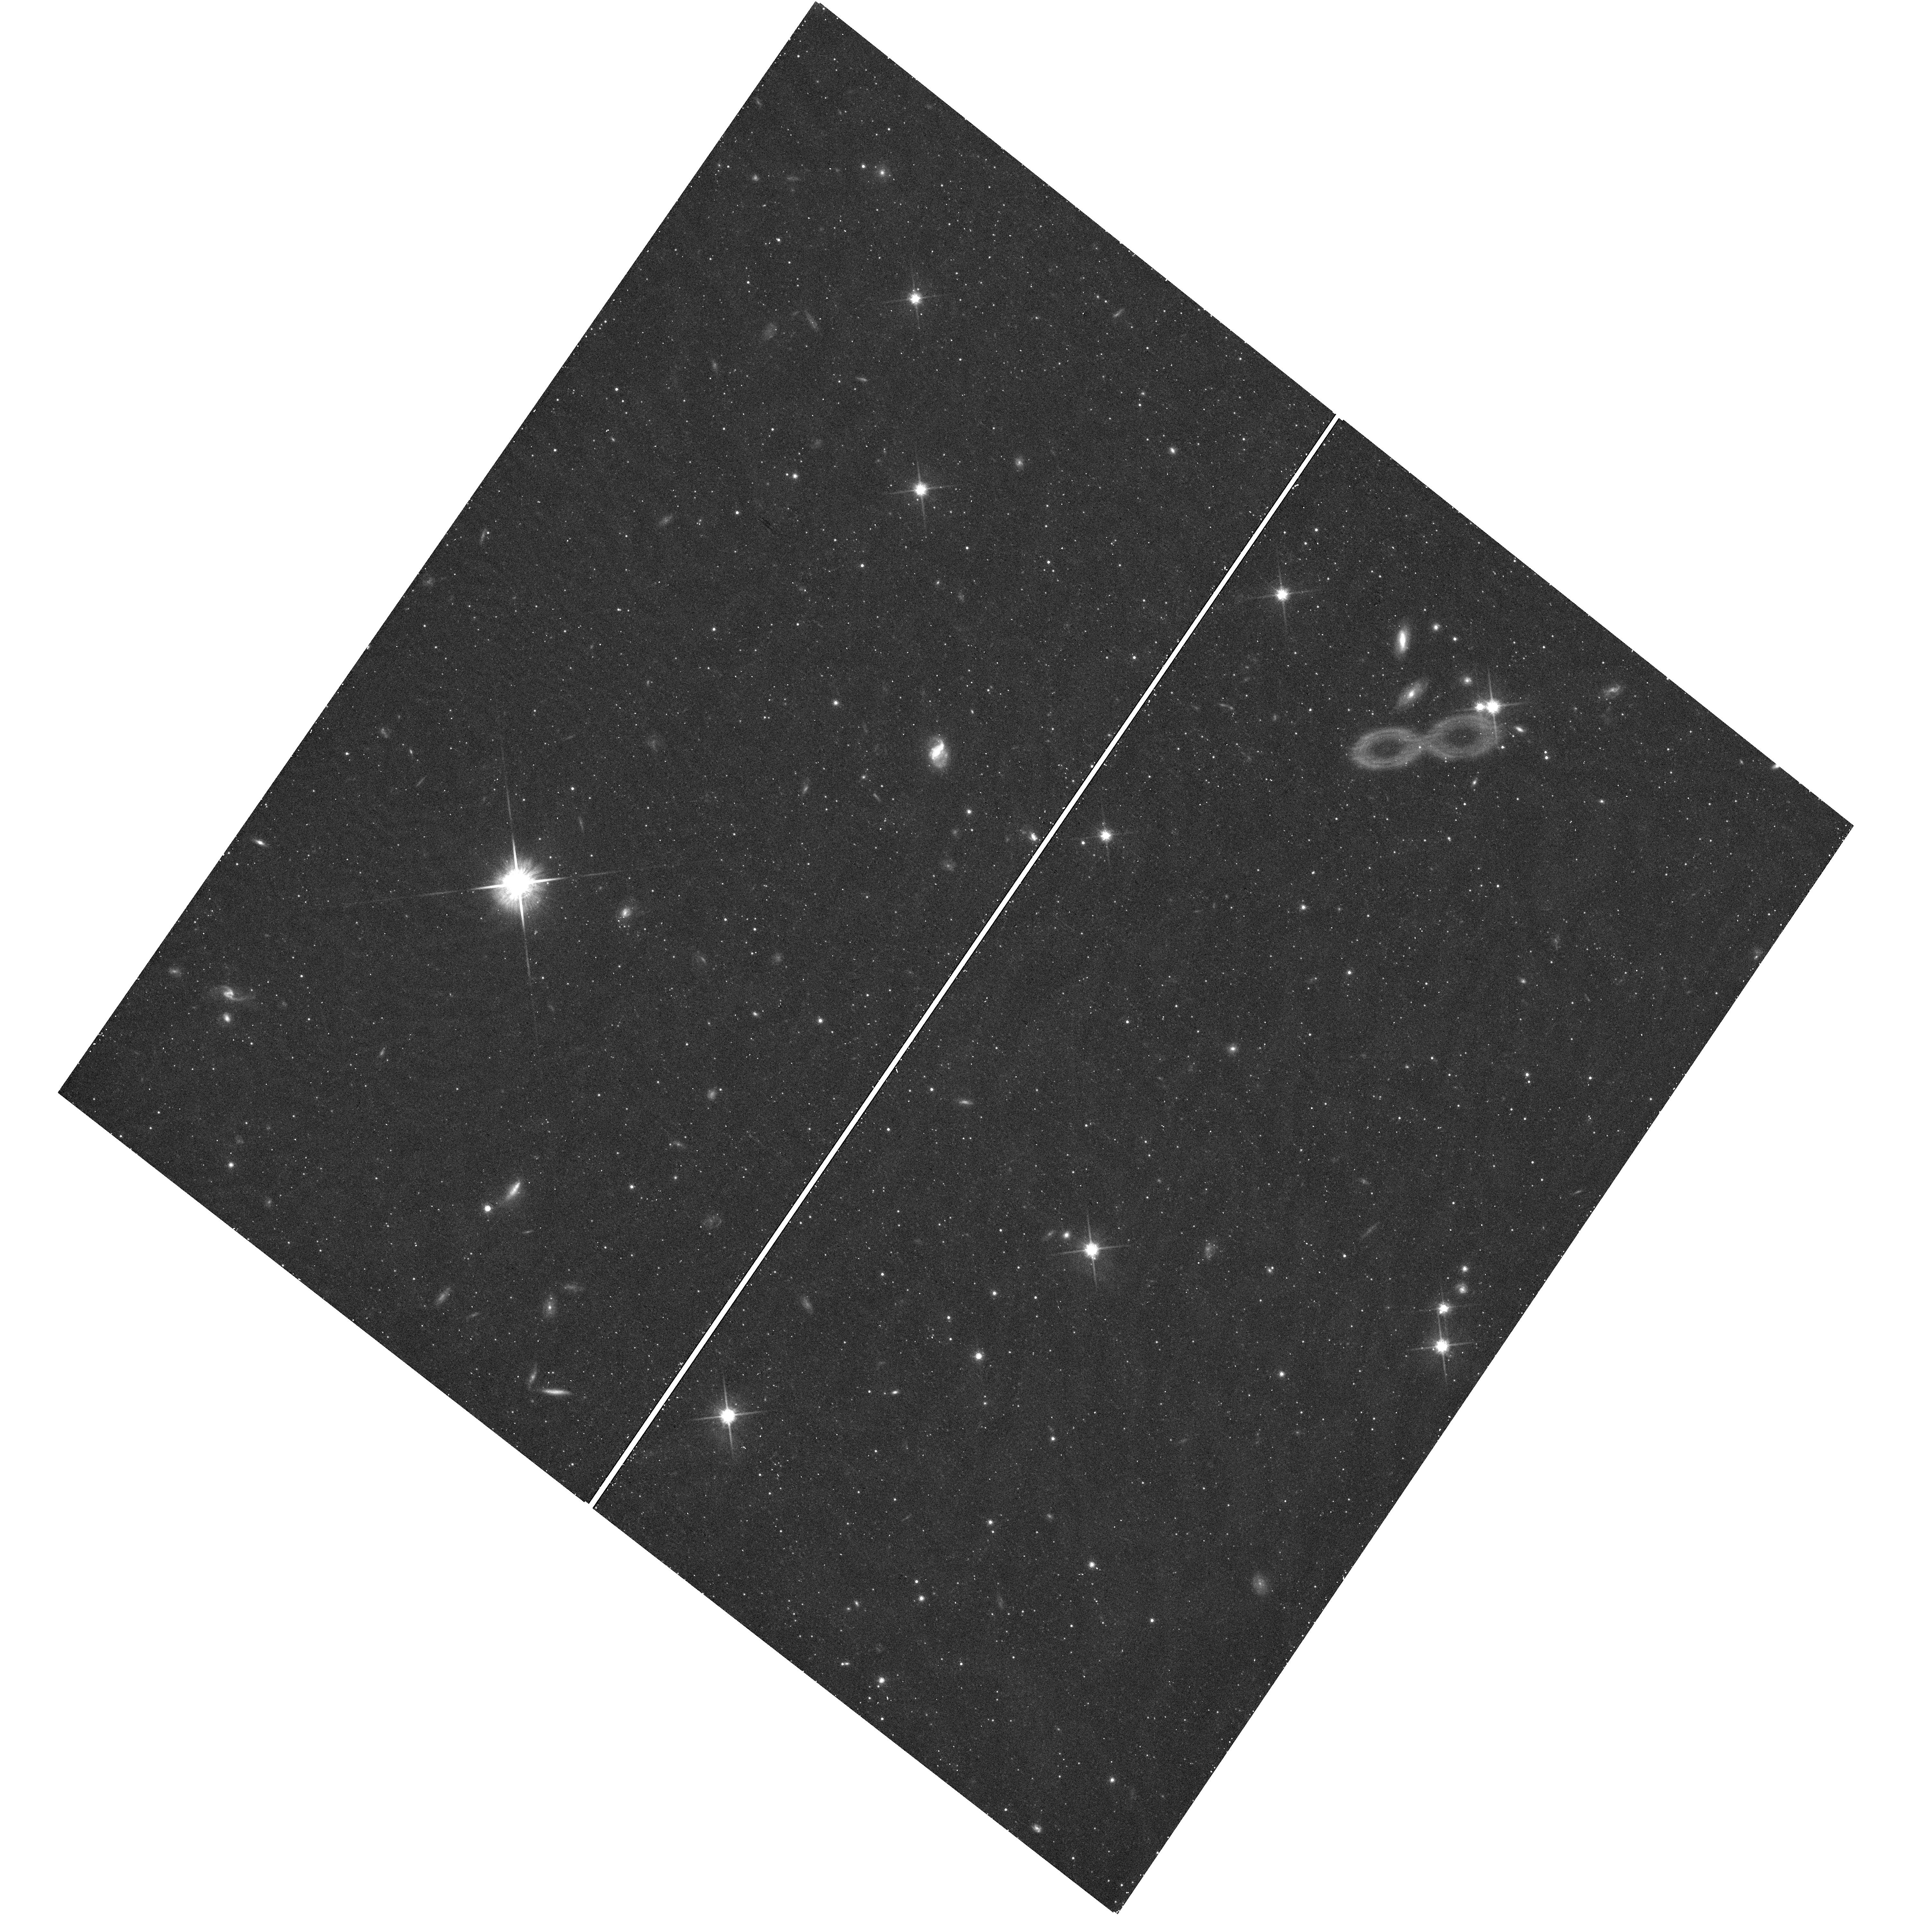
Target: URSA-MINOR-GALAXY-2. Instrument: WFC3/UVIS. Filter: F814W. Exposure: 19 min. Observation ID: hst_13470_11_wfc3_uvis_f814w_iccn11

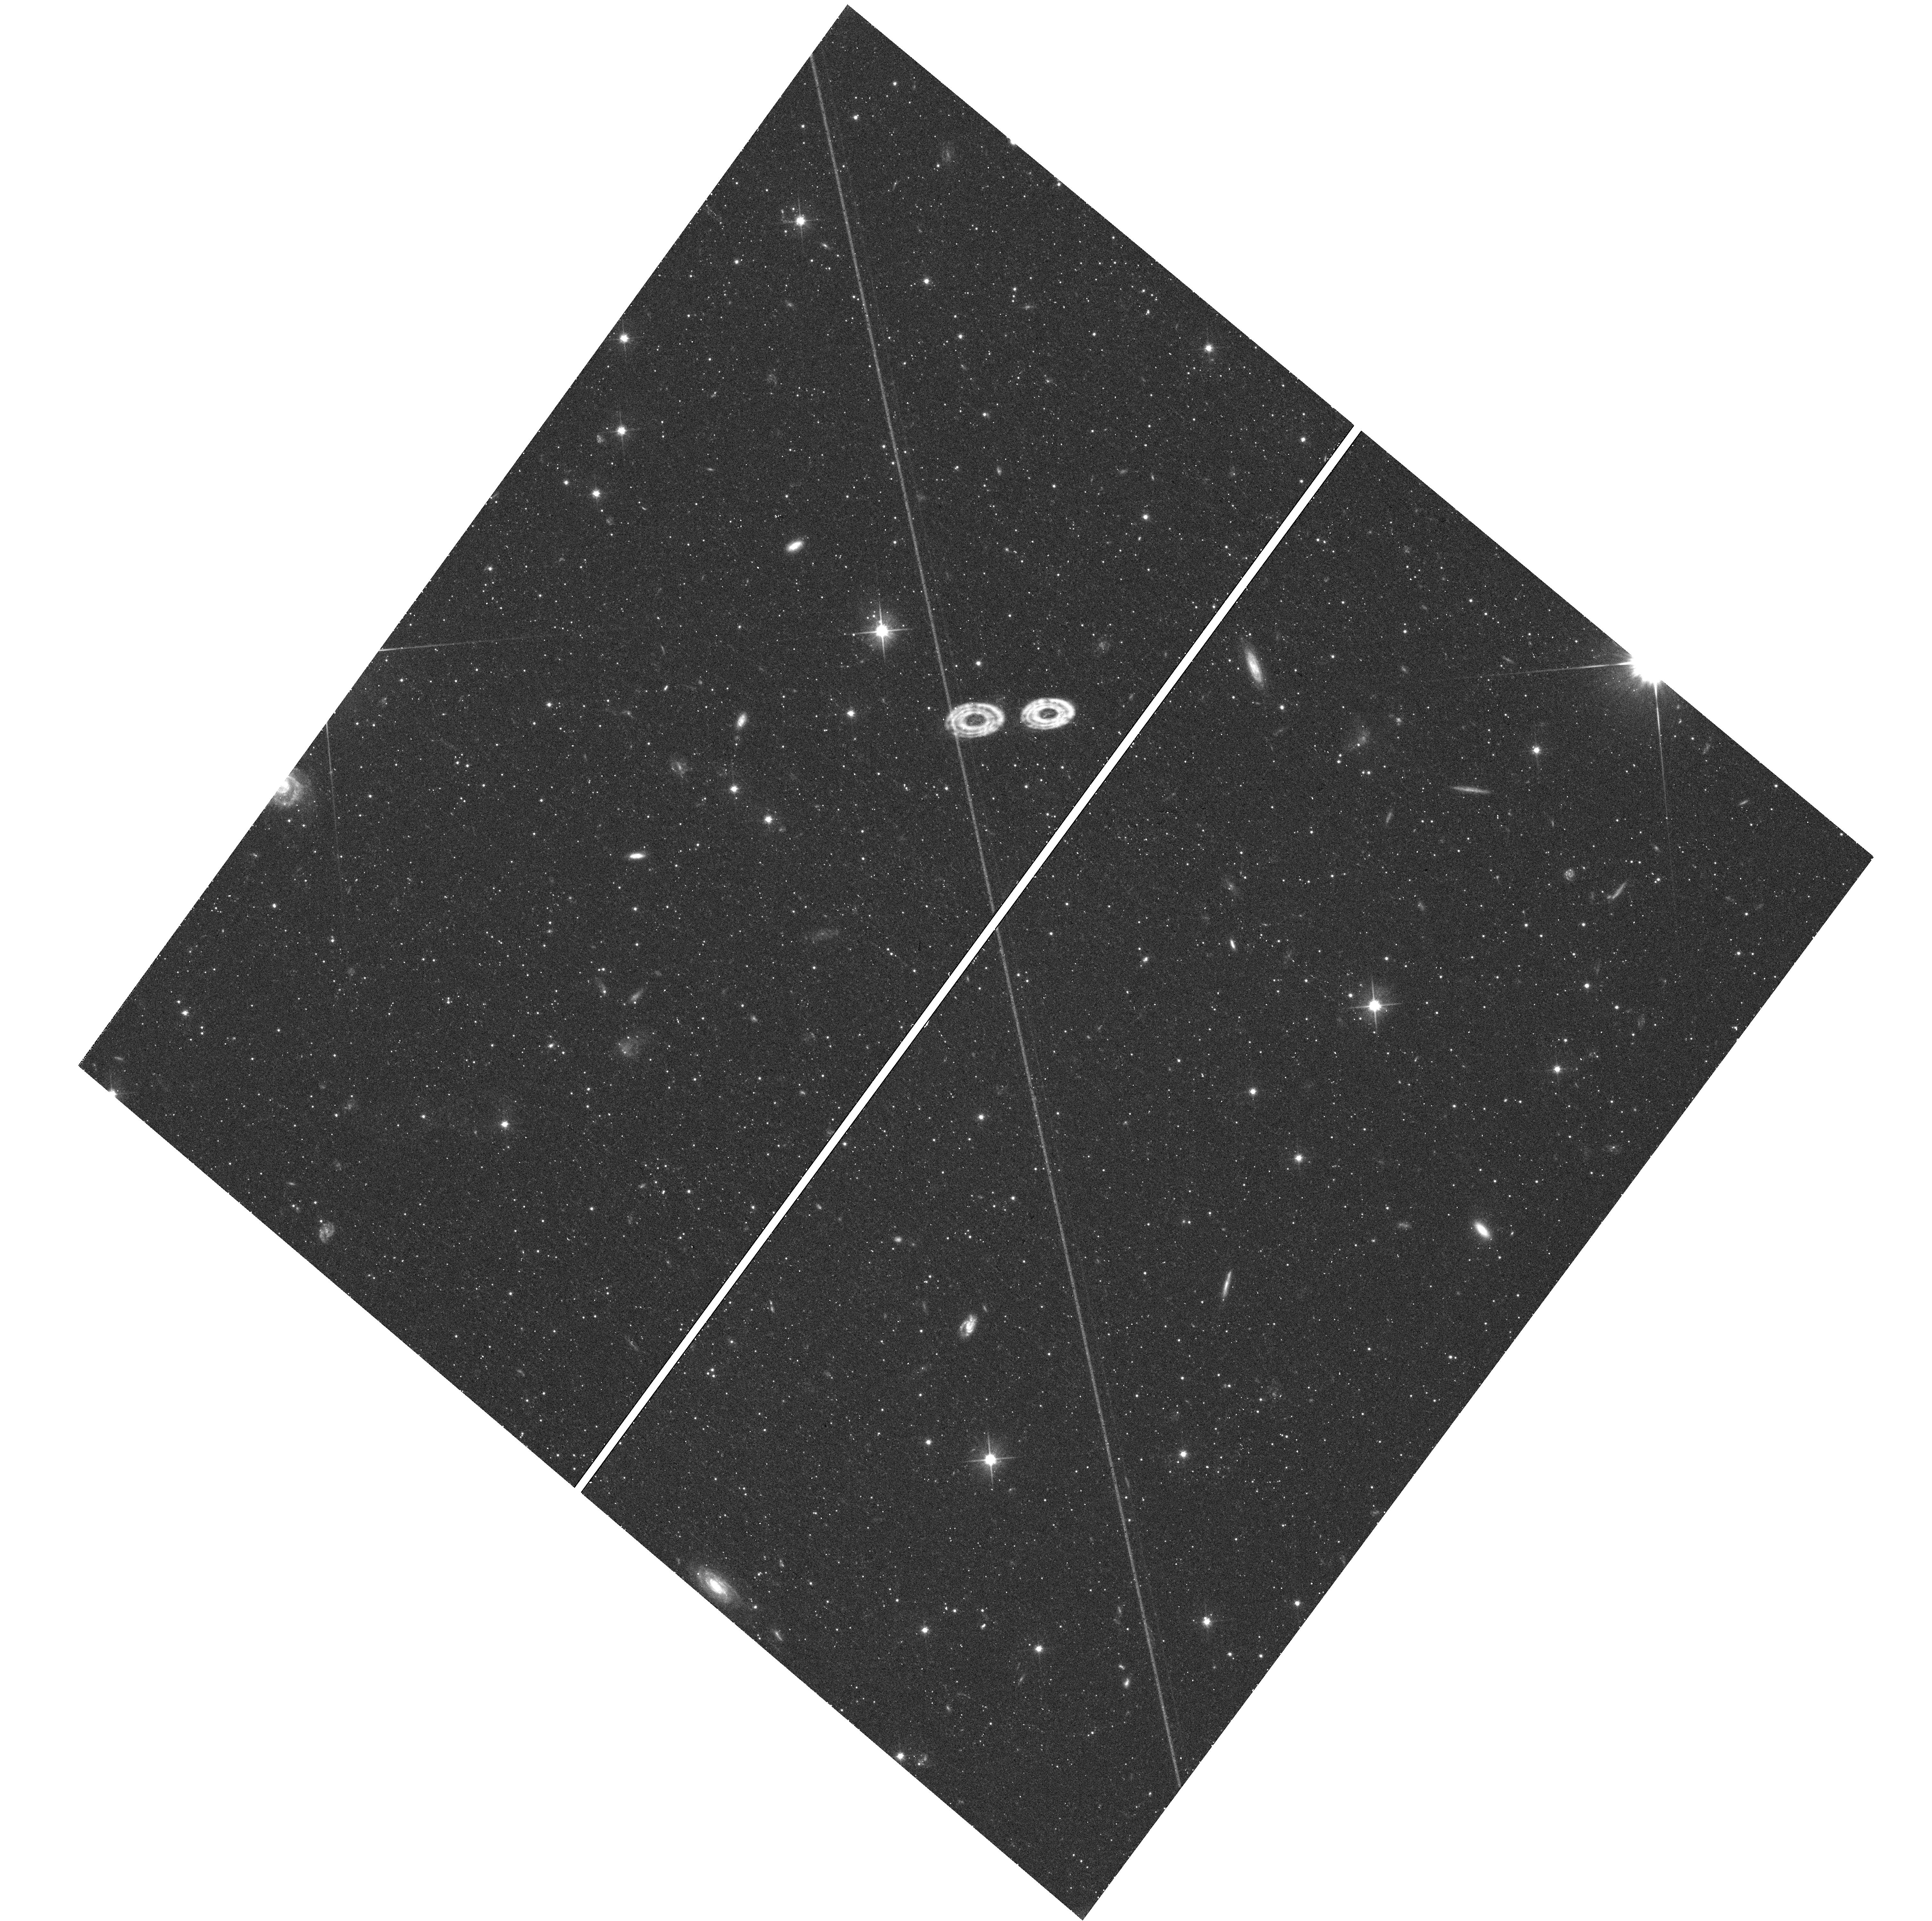
Target: URSA-MINOR-GALAXY-3. Instrument: WFC3/UVIS. Filter: F606W. Exposure: 22 min. Observation ID: hst_13470_48_wfc3_uvis_f606w_iccn48

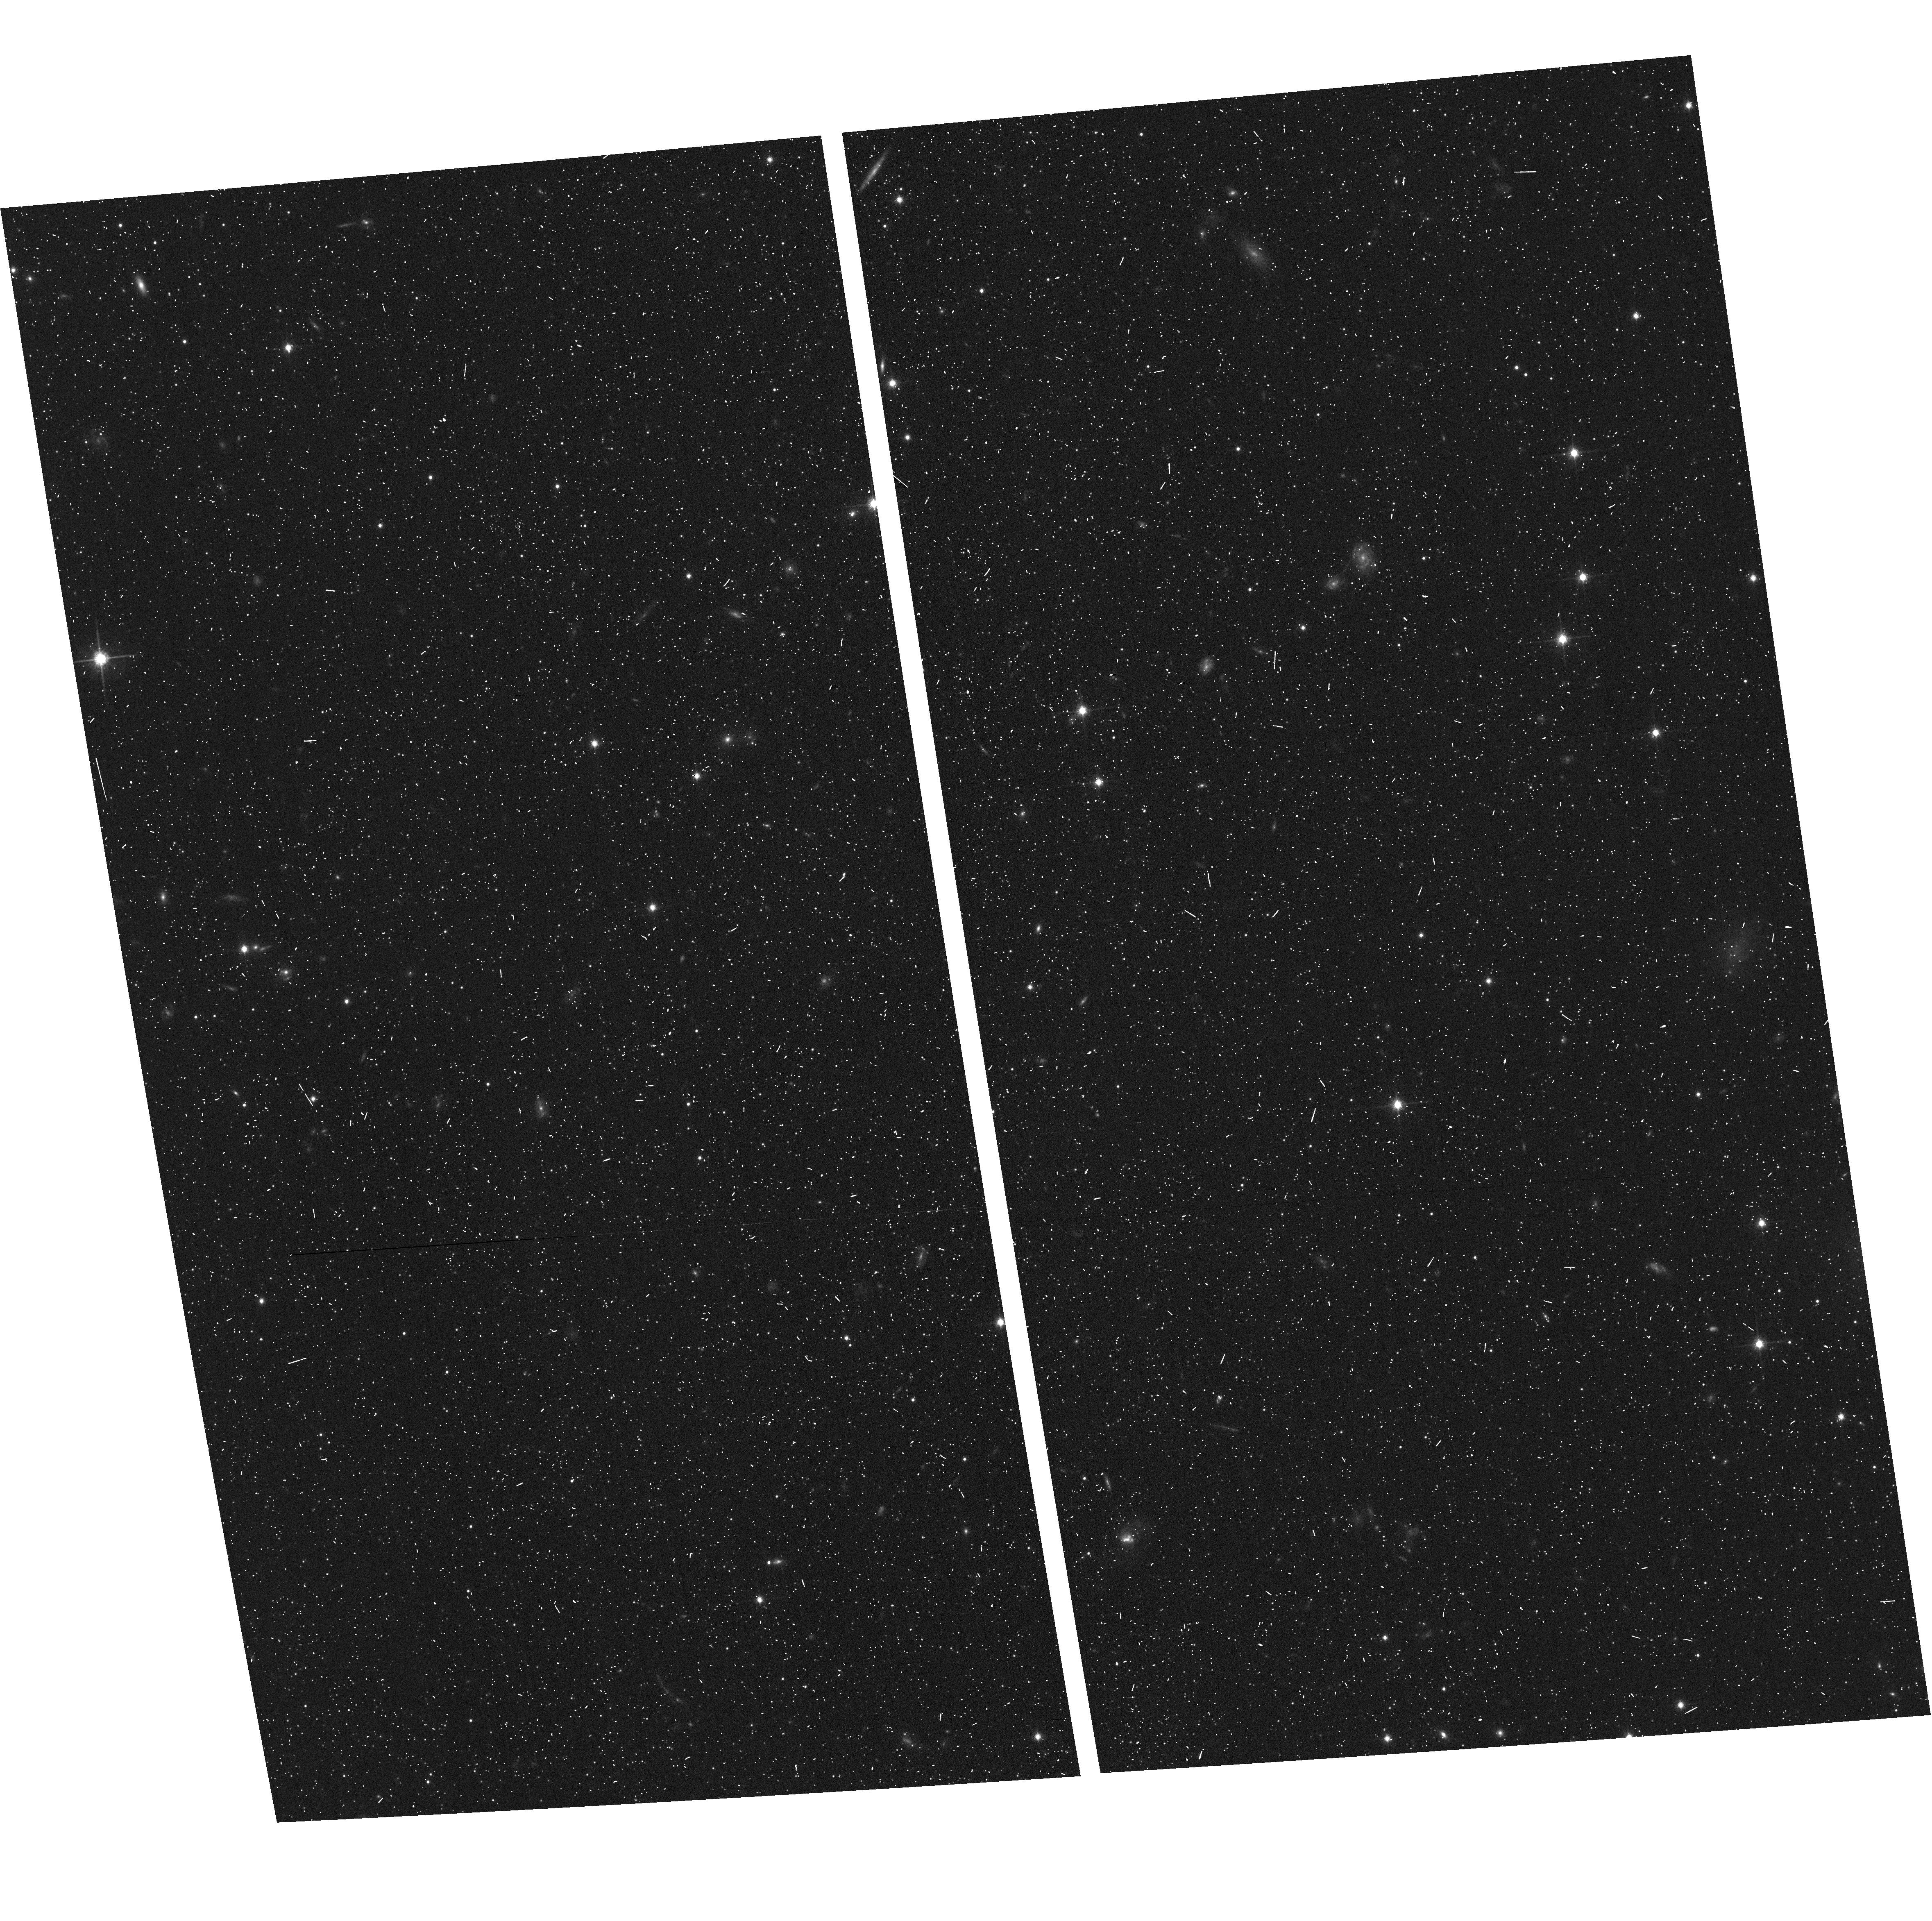
Target: URSA-MINOR-GALAXY-4-COPY. Instrument: ACS/WFC. Filter: F814W. Exposure: 7 min. Observation ID: hst_13470_55_acs_wfc_f814w_jccn55

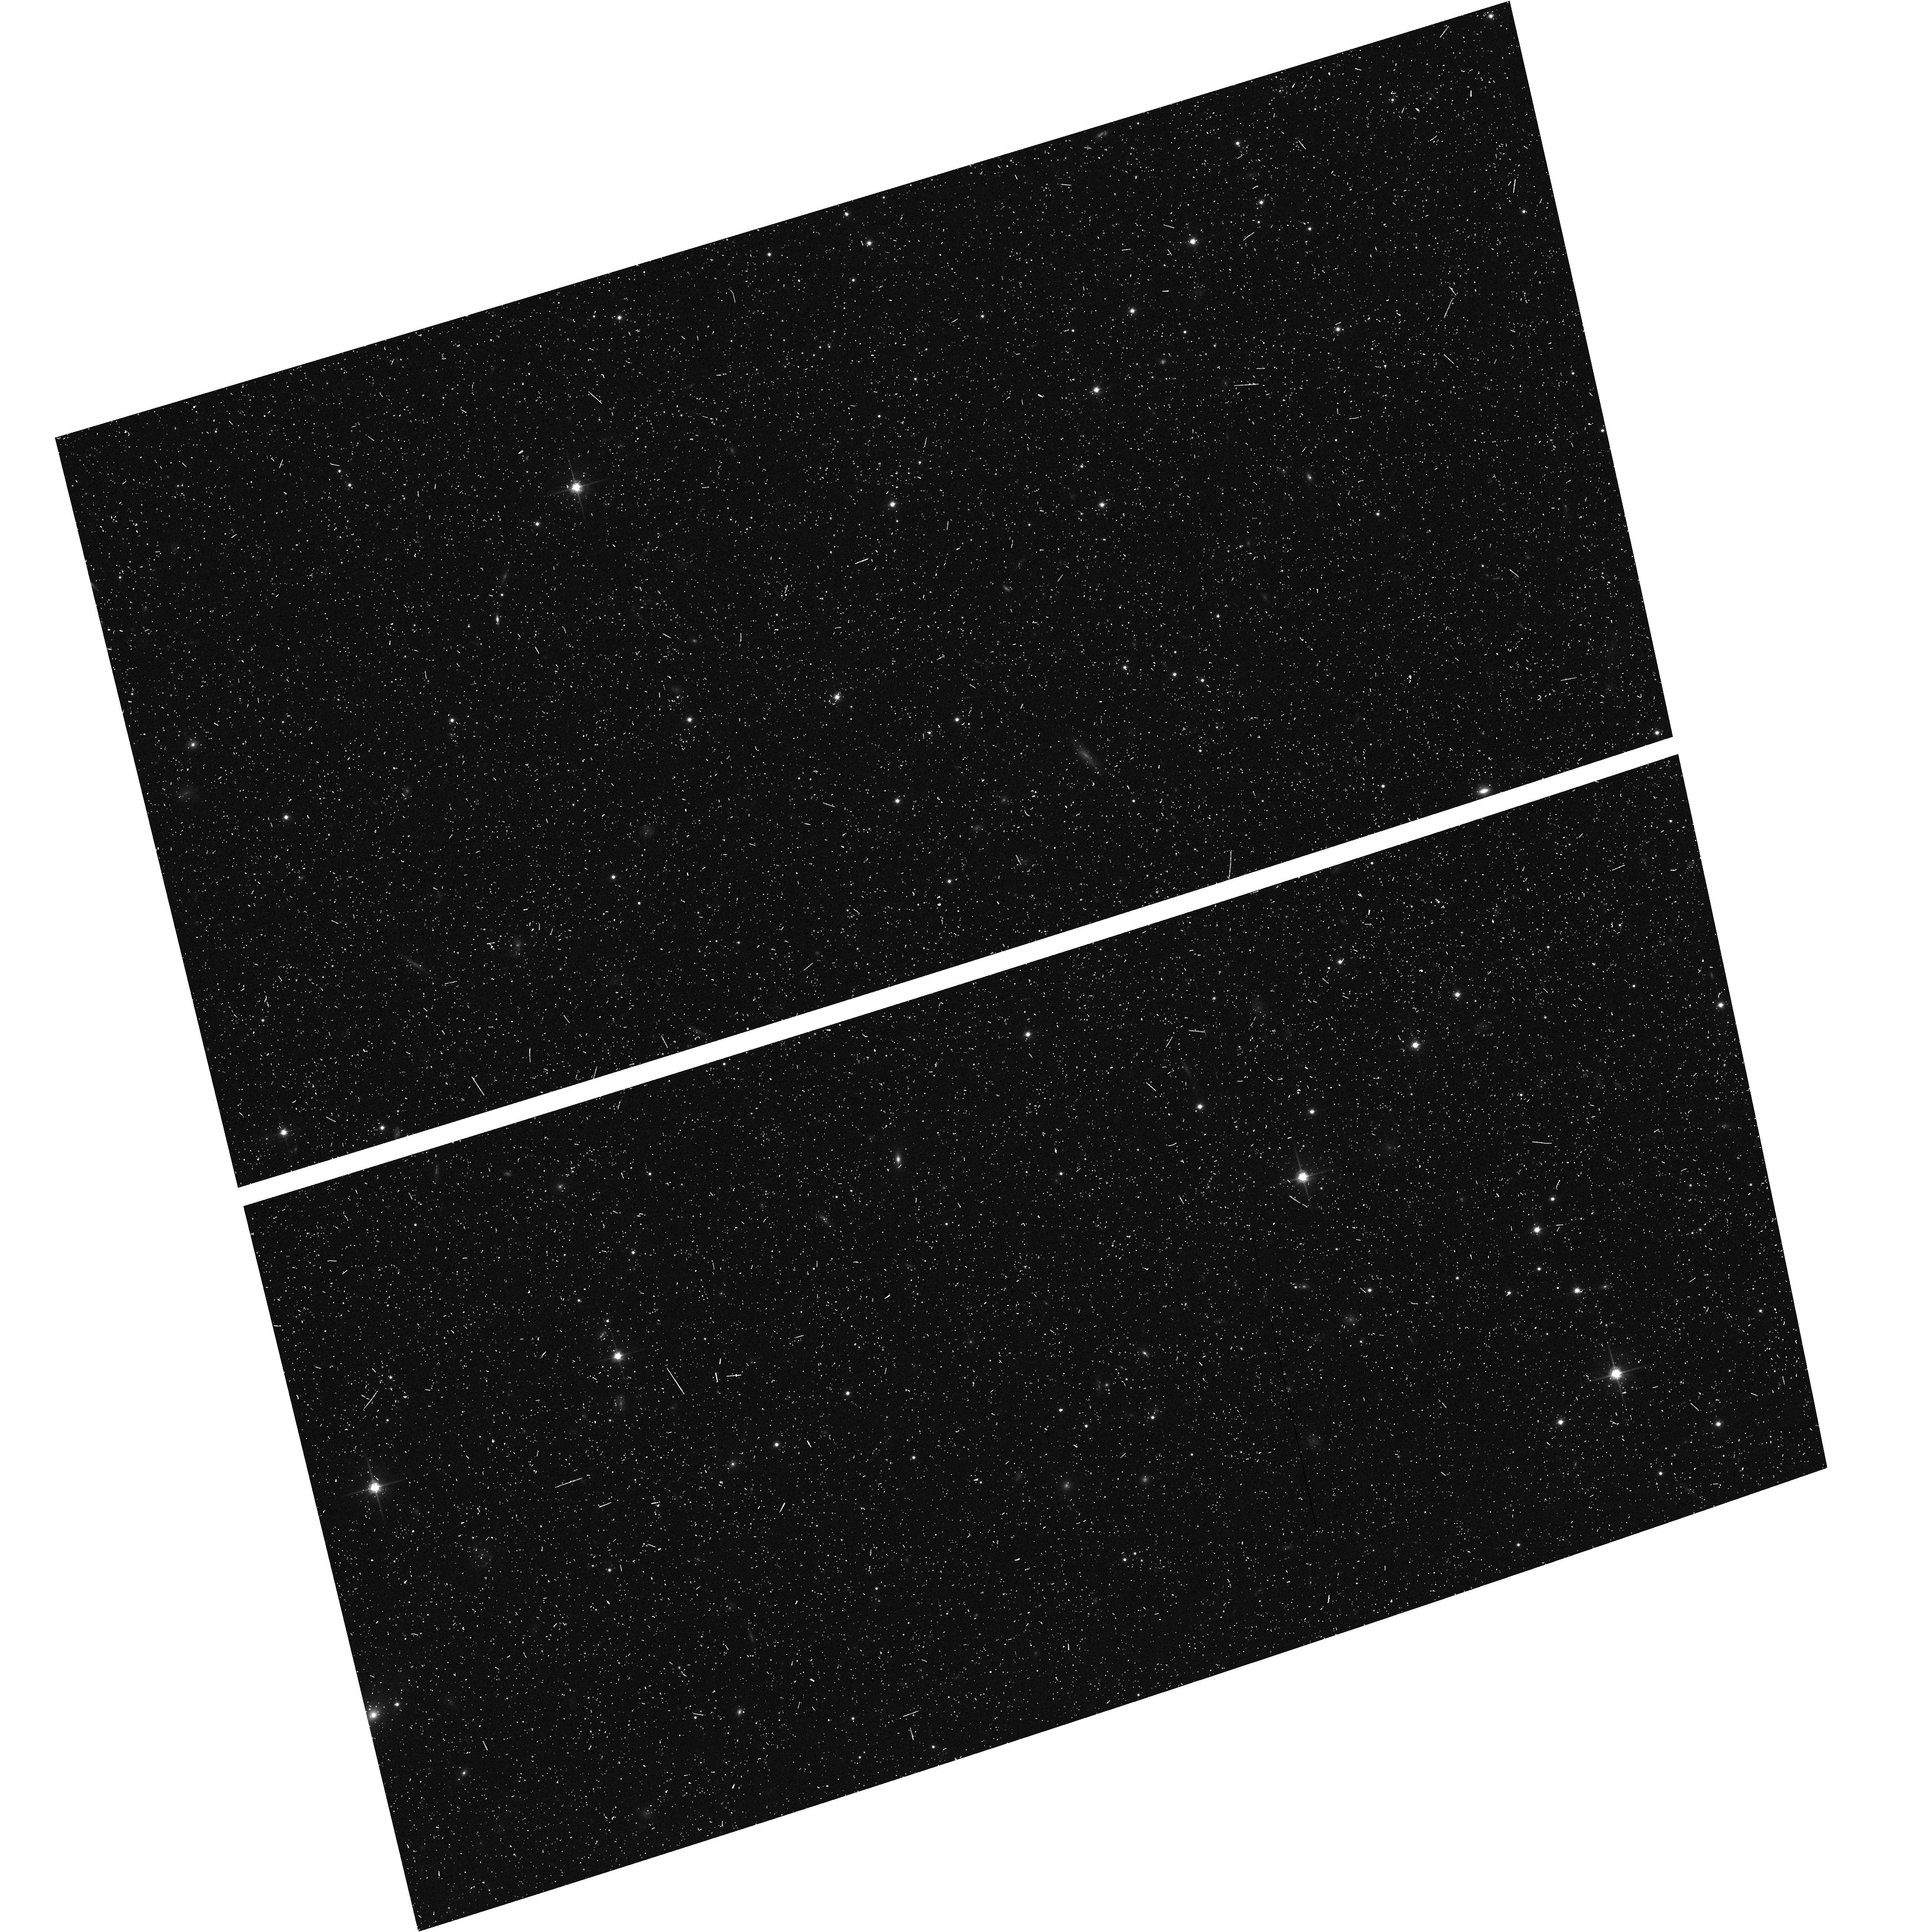
Target: URSA-MINOR-GALAXY-4. Instrument: ACS/WFC. Filter: F814W. Exposure: 8 min. Observation ID: hst_13470_50_acs_wfc_f814w_jccn50

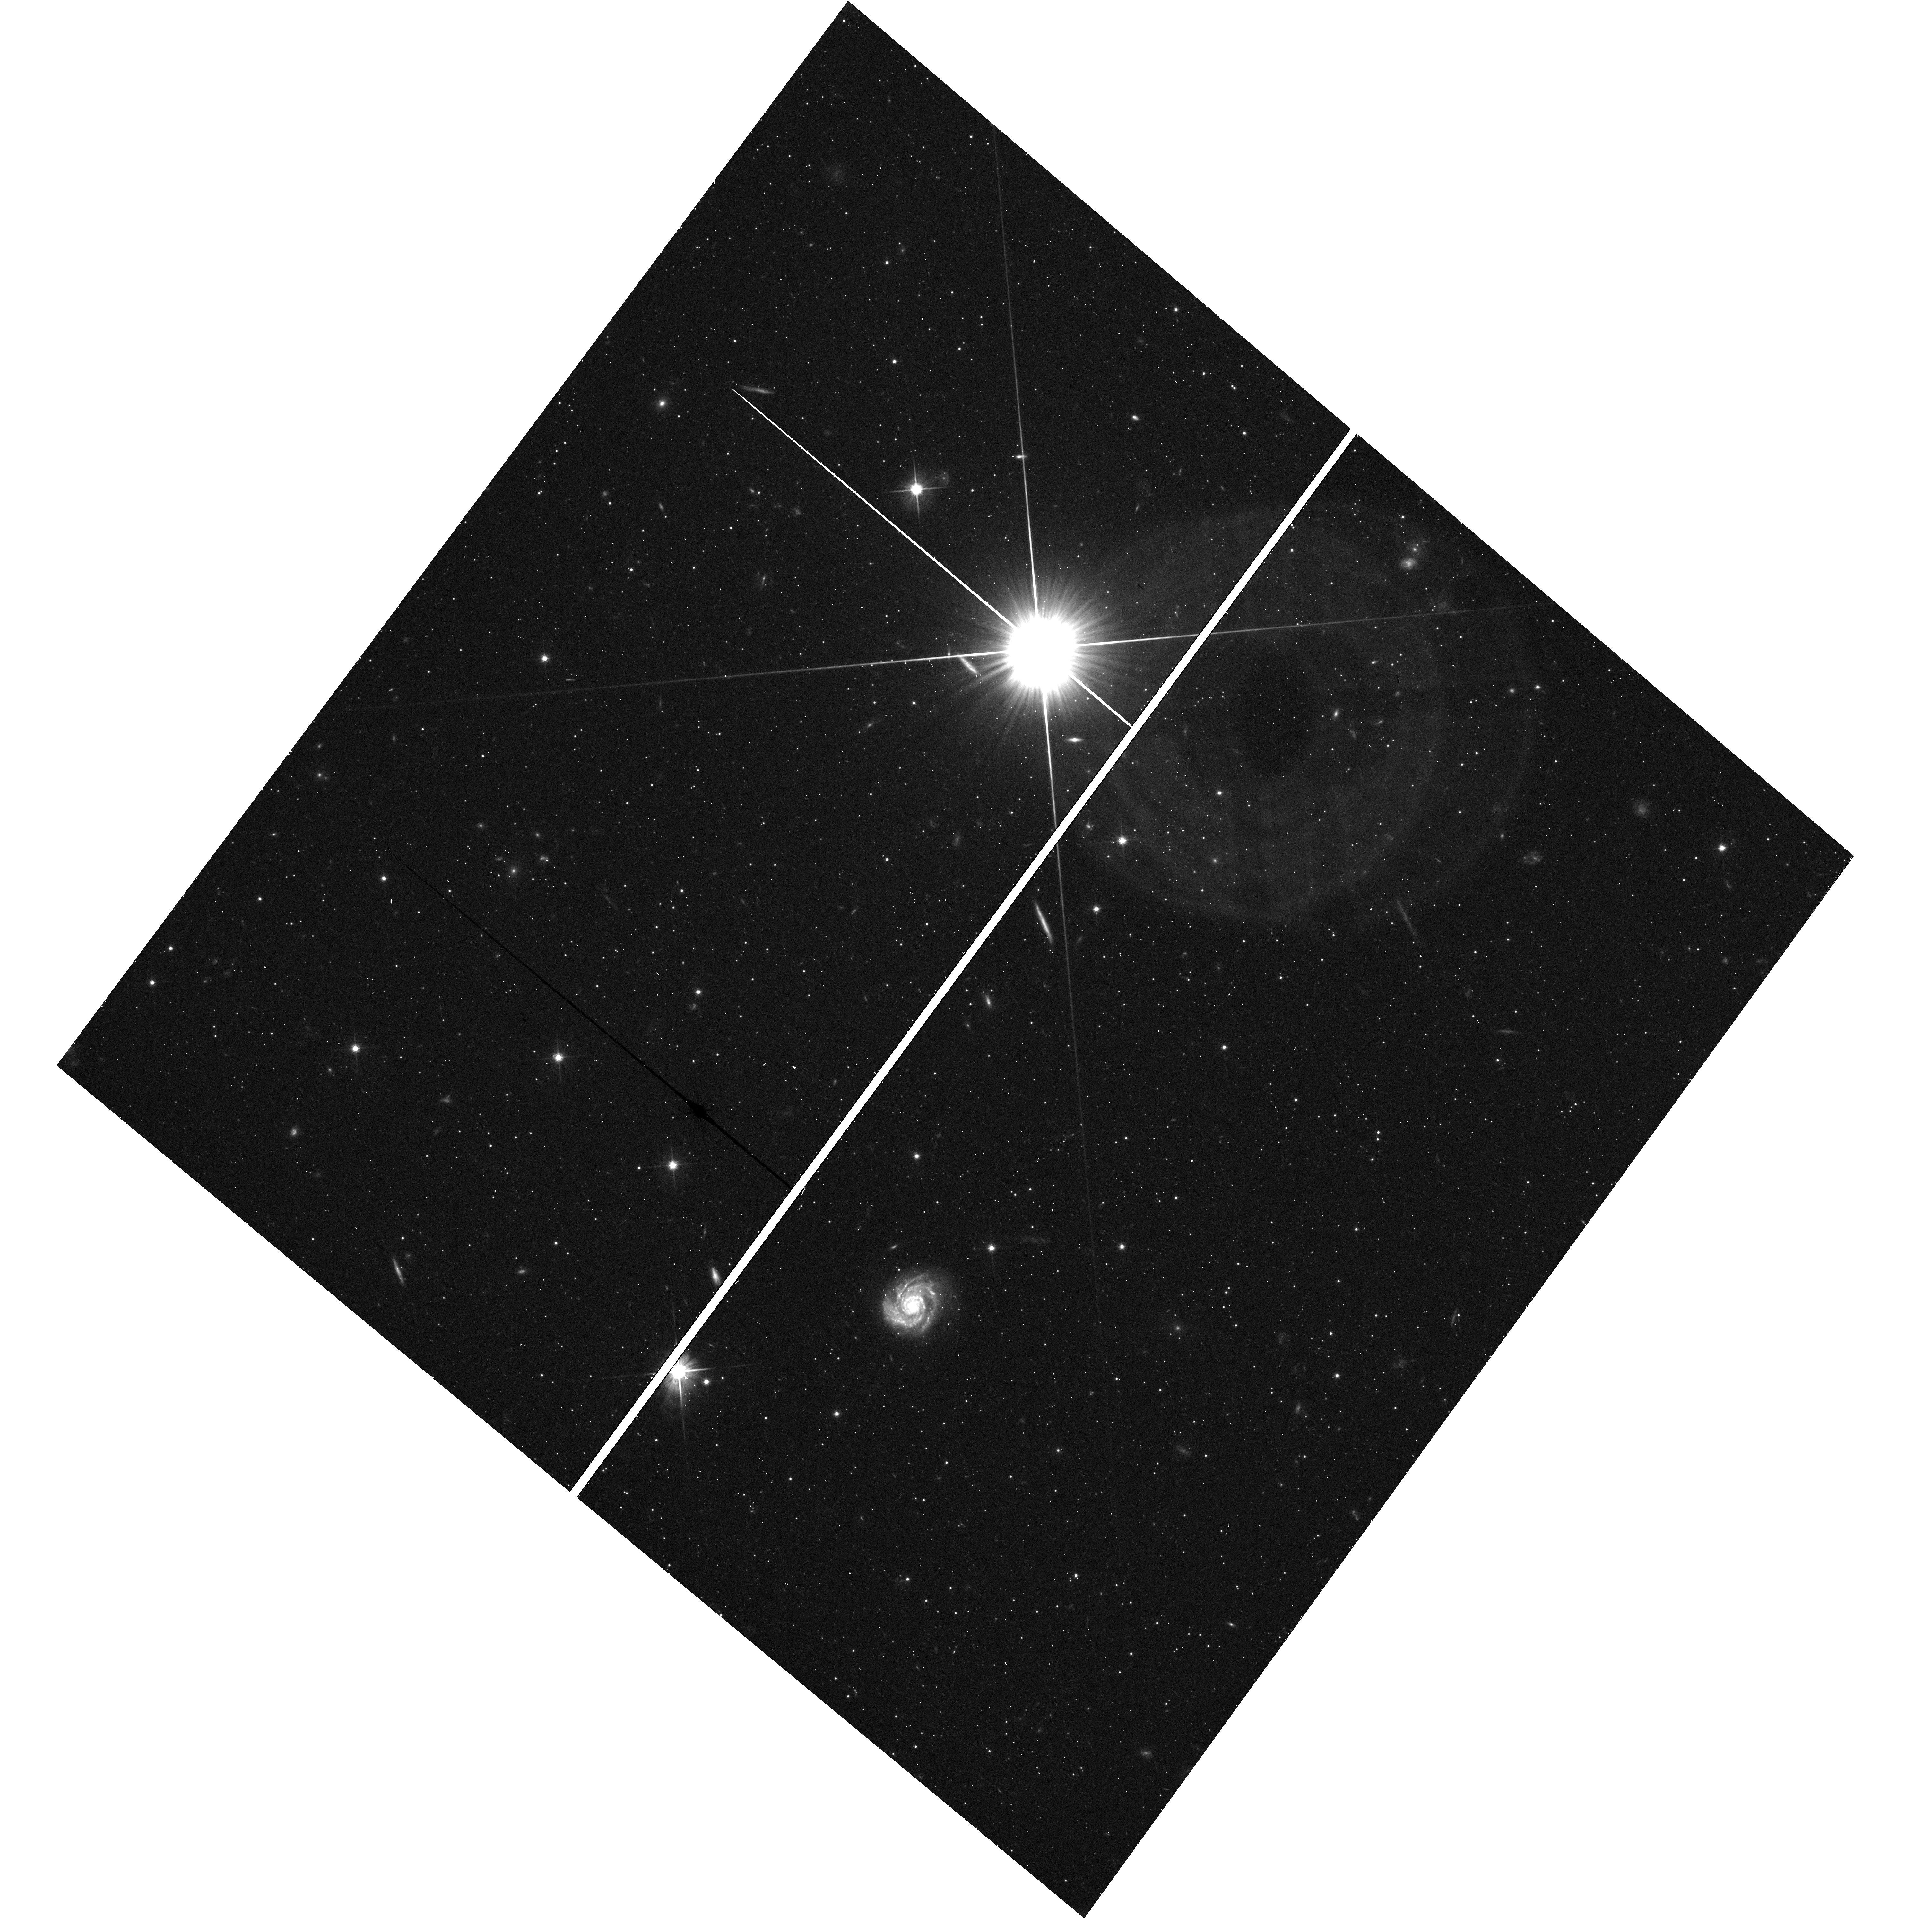
Target: URSA-MINOR-GALAXY. Instrument: WFC3/UVIS. Filter: F606W. Exposure: 22 min. Observation ID: hst_13470_01_wfc3_uvis_f606w_iccn01

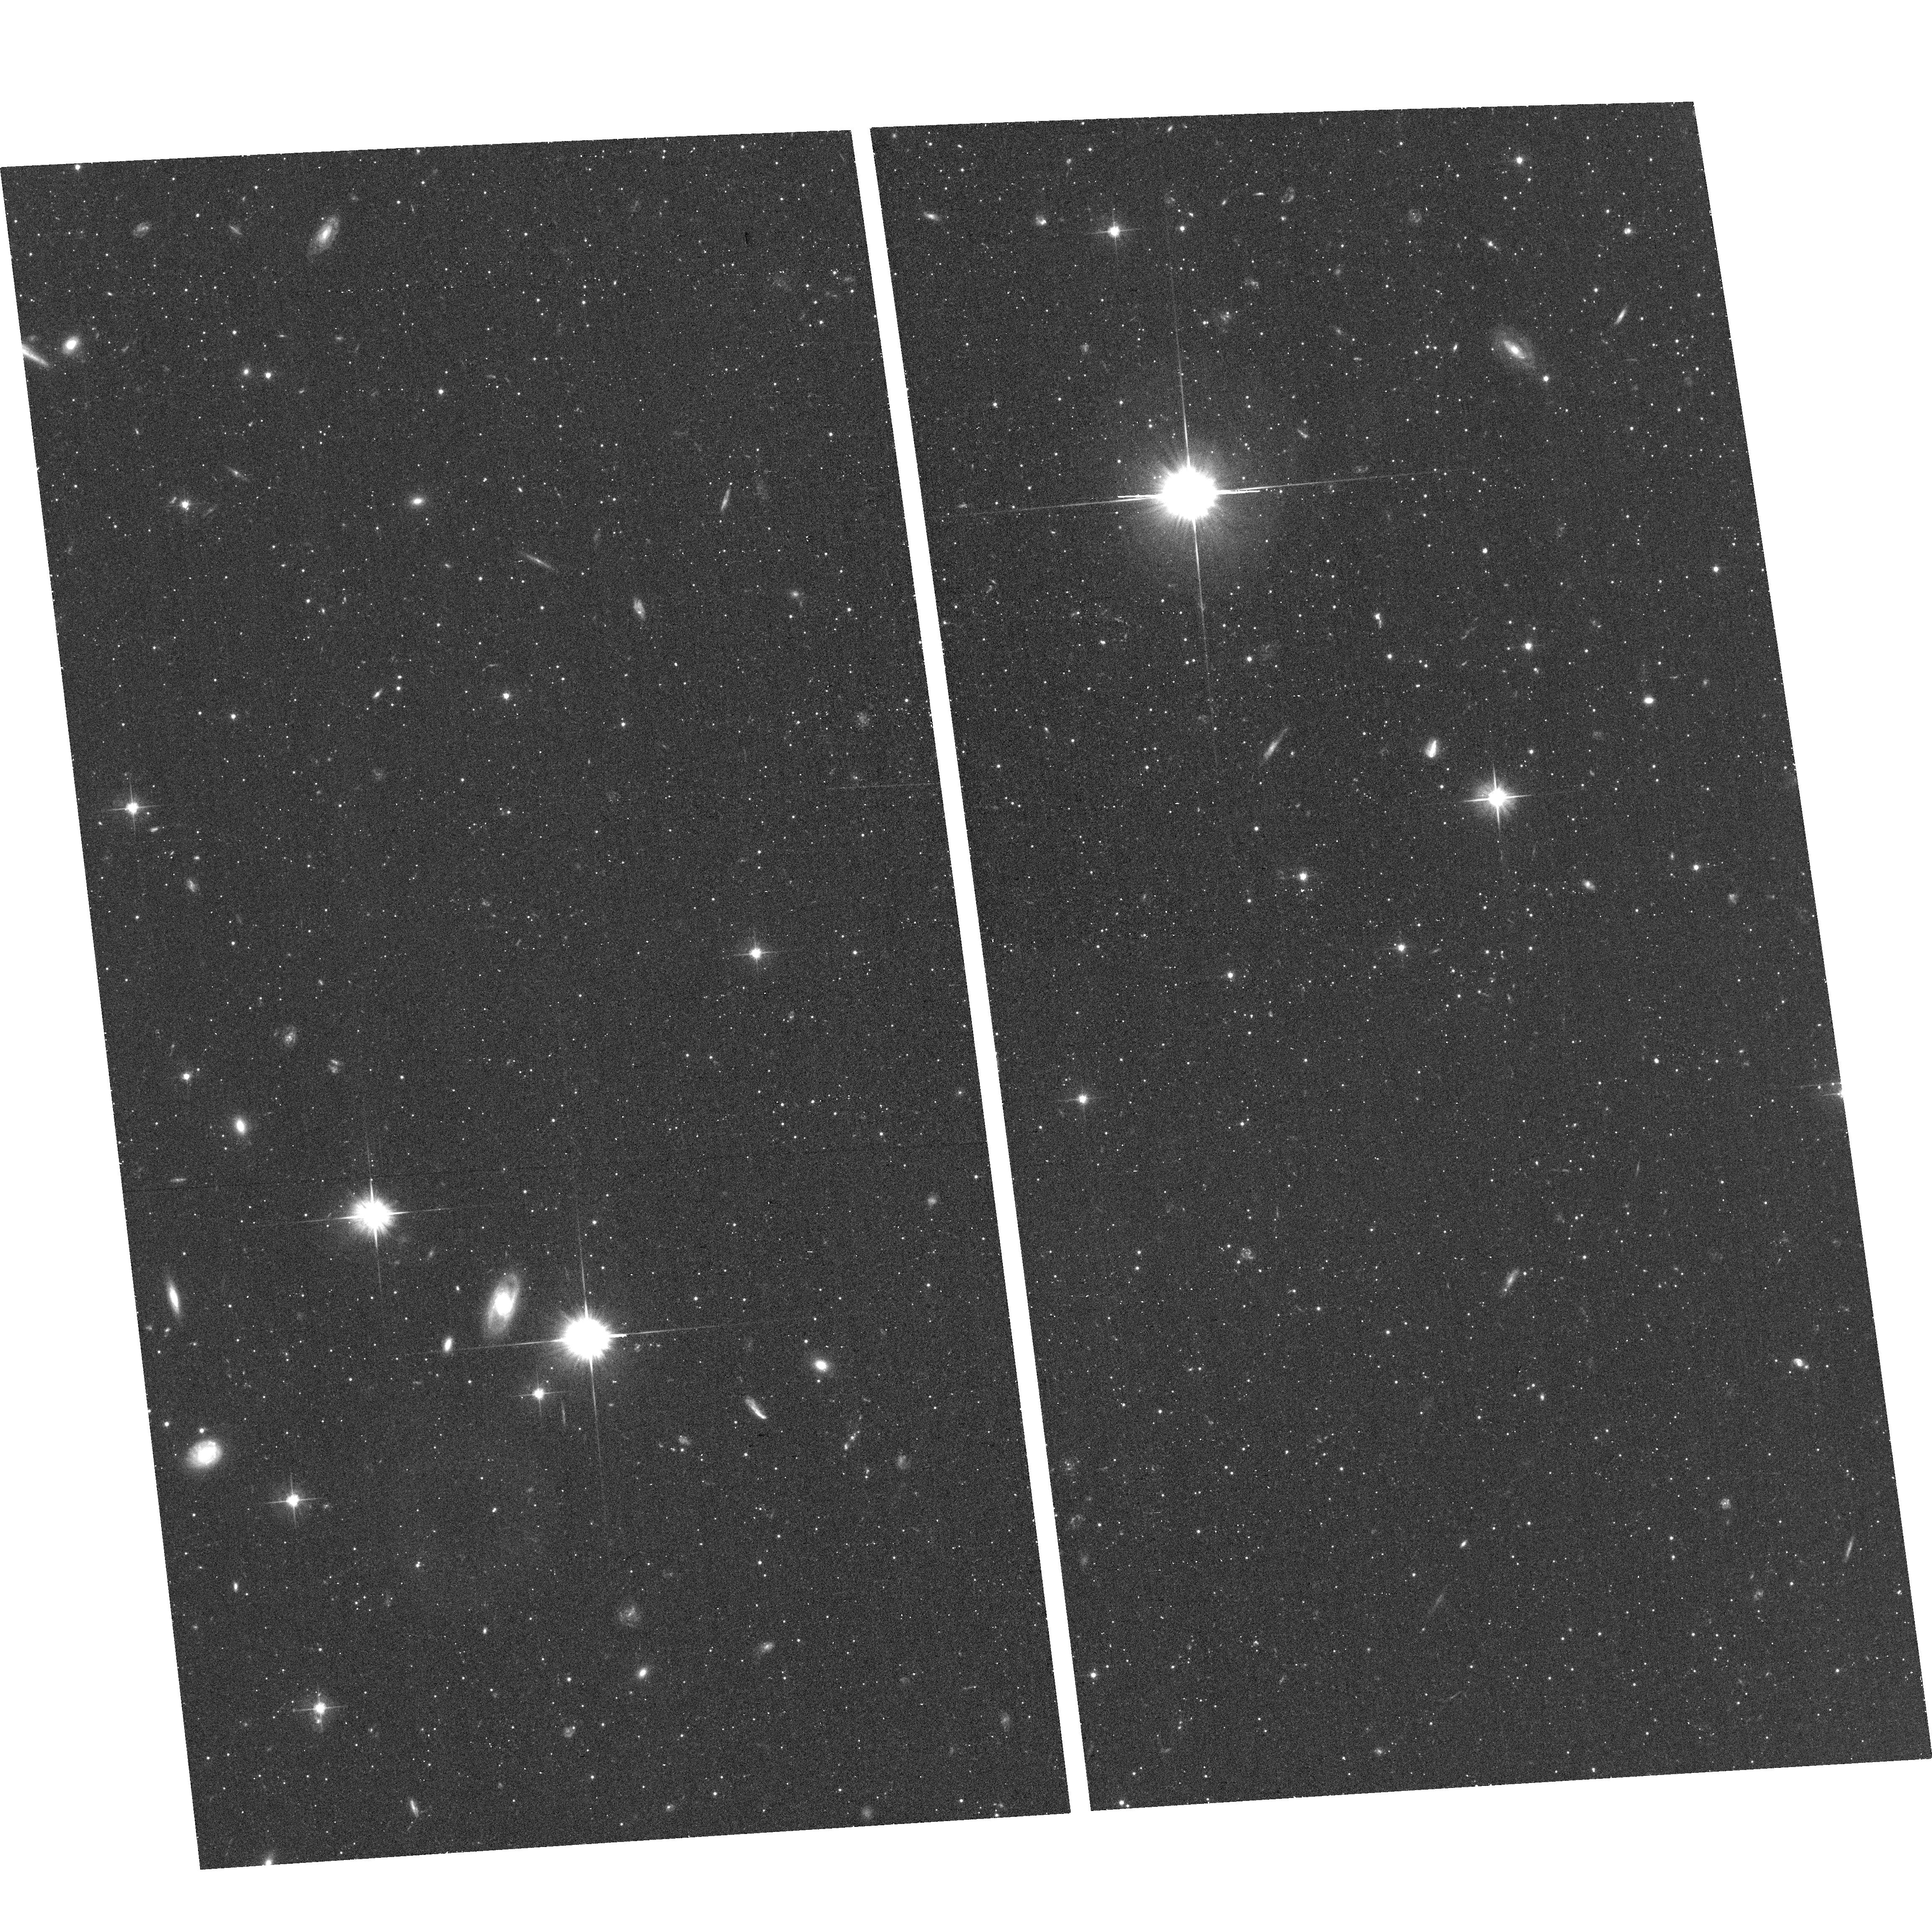
Target: URSA-MINOR-GALAXY-4-COPY-1. Instrument: ACS/WFC. Filter: F606W. Exposure: 19 min. Observation ID: hst_13470_54_acs_wfc_f606w_jccn54

Probing Cold Dark Matter Substructure with Wide Binaries in Dwarf Spheroidal Galaxies (PI: Chaname, Julio)

The mass function of dark matter (DM) halos is a central piece in the current framework of hierarchical structure formation. Although a wealth of information is available on the properties of DM halos with M>1e8 solar masses (Msun), lower-mass halos remain virtually inaccessible. In particular, we do not know whether there is substructure on scales below dwarf spheroidal (dSph) galaxies, nor whether the DM power spectrum cuts off at some low-mass value. Here we propose an experiment that, using resolved binary systems as gravitational test particles, will probe these unexplored regimes for the first time. We will measure the stellar 2-point correlation function in 370 square arcmin of the Ursa Minor dSph down to separations of 40 mas, corresponding to 3000 AU. If there is no DM substructure on small scales, we will detect a 6-sigma excess due to "wide" binaries at the smallest separations. On the other hand, if DM substructure exists on scales of 1e4 Msun at even 10% of the level predicted by standard theory, then these binaries will have been destroyed and there will be no excess at small separations. Because the wide-binary separation function is identical in the Milky Way disk and halo (despite being radically different dynamical environments), it is almost certain that dSphs were originally endowed with the same wide-binary distribution. Moreover, the interpretation of the resulting data is free from ambiguities, as there are no known mechanisms for destroying these binaries within dSph environments, other than DM subhalos. Thus this is, to the best of our knowledge, the only current experiment that could detect or rule out DM clustering on M=1e4 Msun scales.